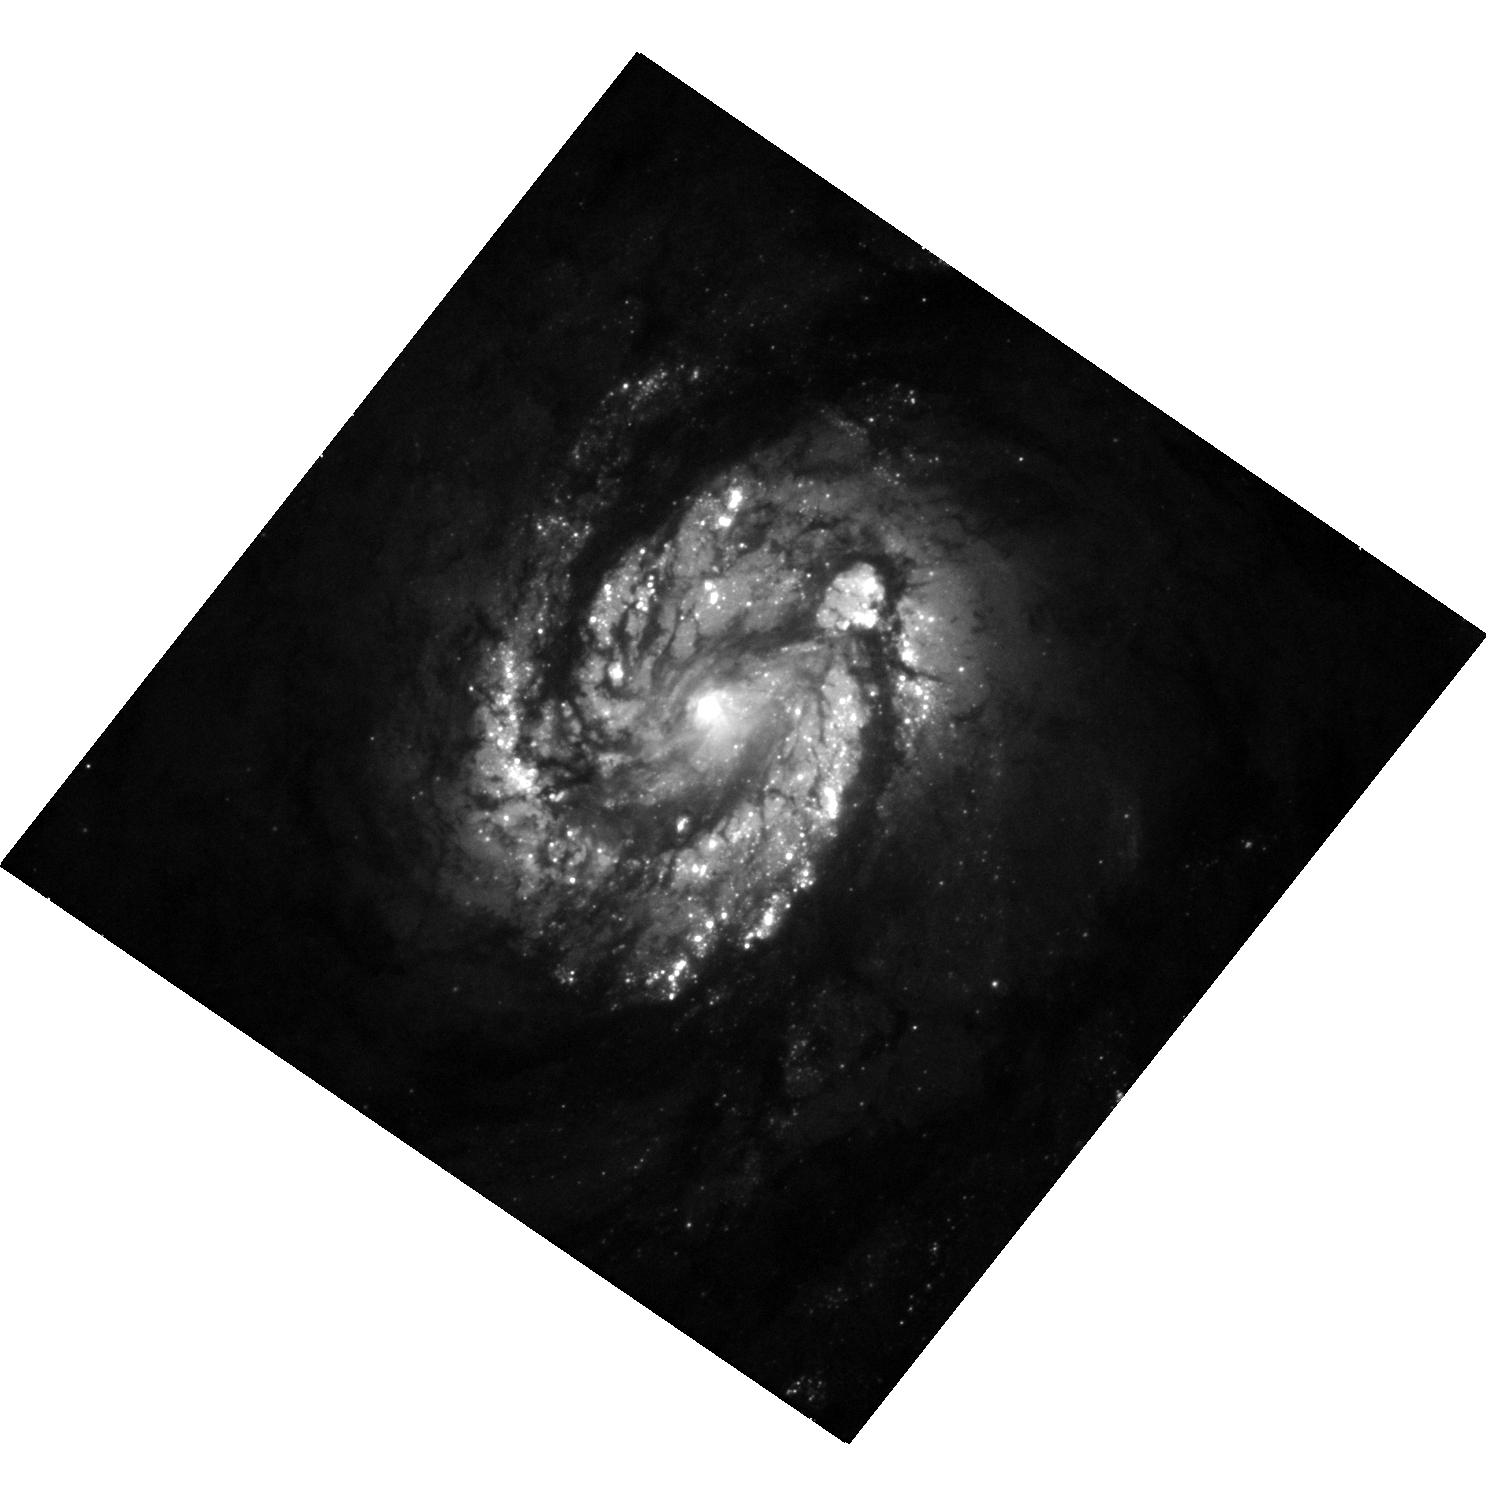
Target: NGC4321
Instrument: WFC3/UVIS
Filter: F475W
Exposure: 12 min
Observation ID: hst_15133_31_wfc3_uvis_f475w_idkv31

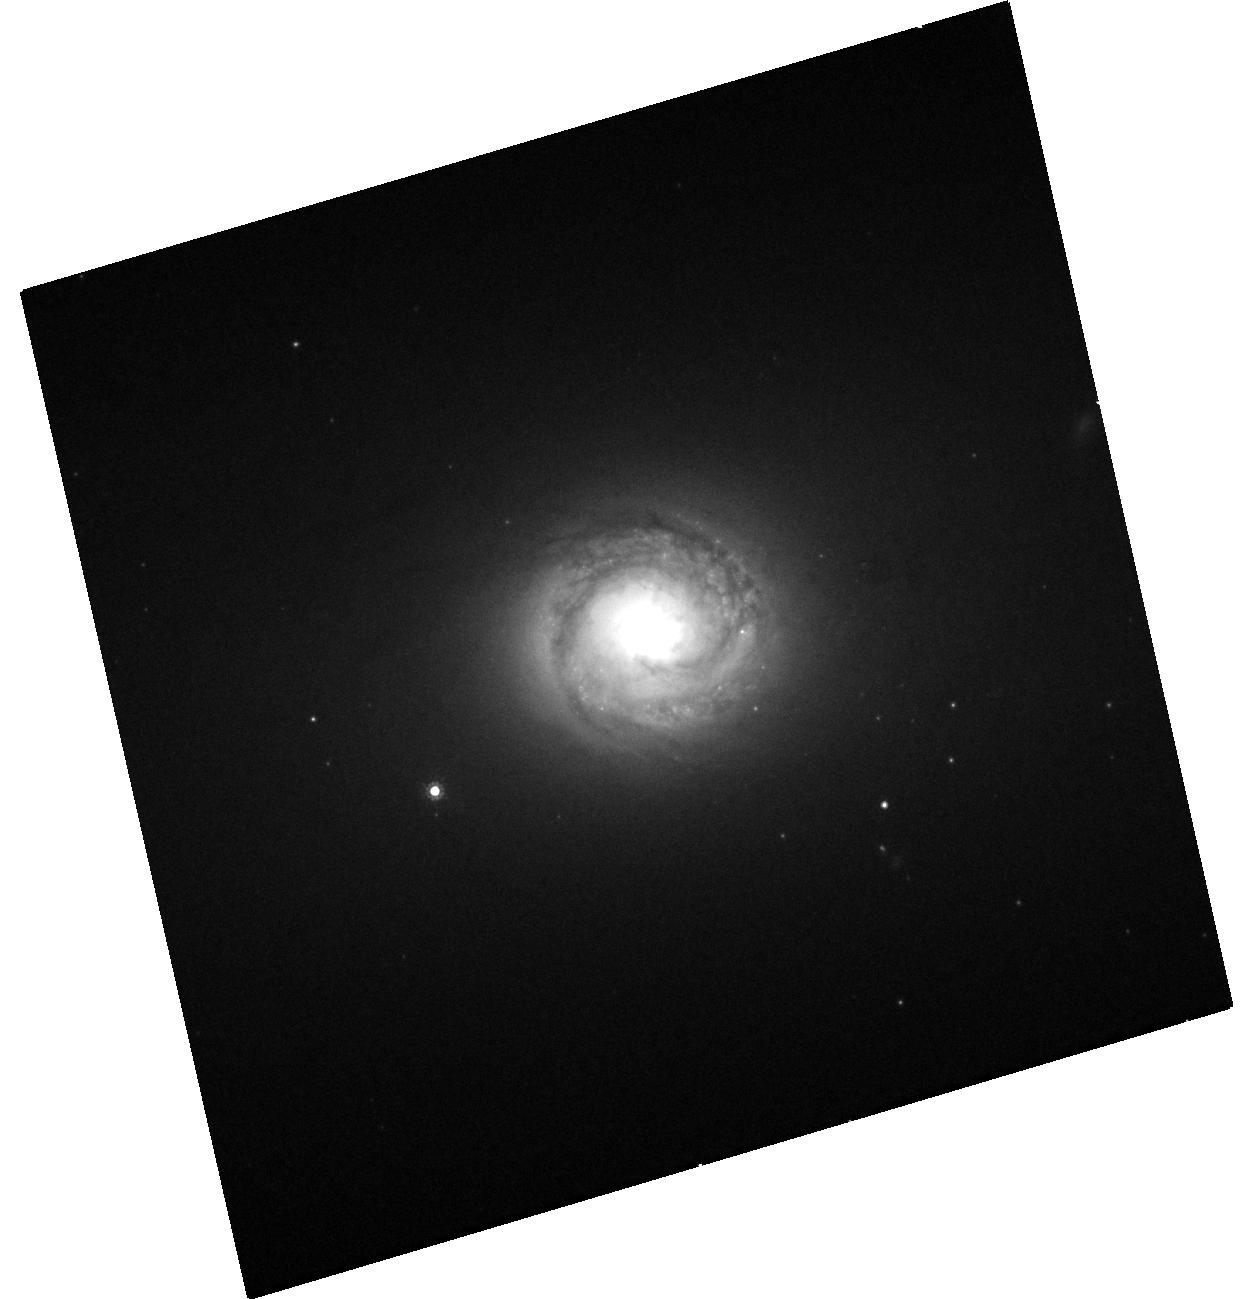
Target: NGC1300
Instrument: WFC3/UVIS
Filter: F814W
Exposure: 8 min
Observation ID: hst_15133_06_wfc3_uvis_f814w_idkv06

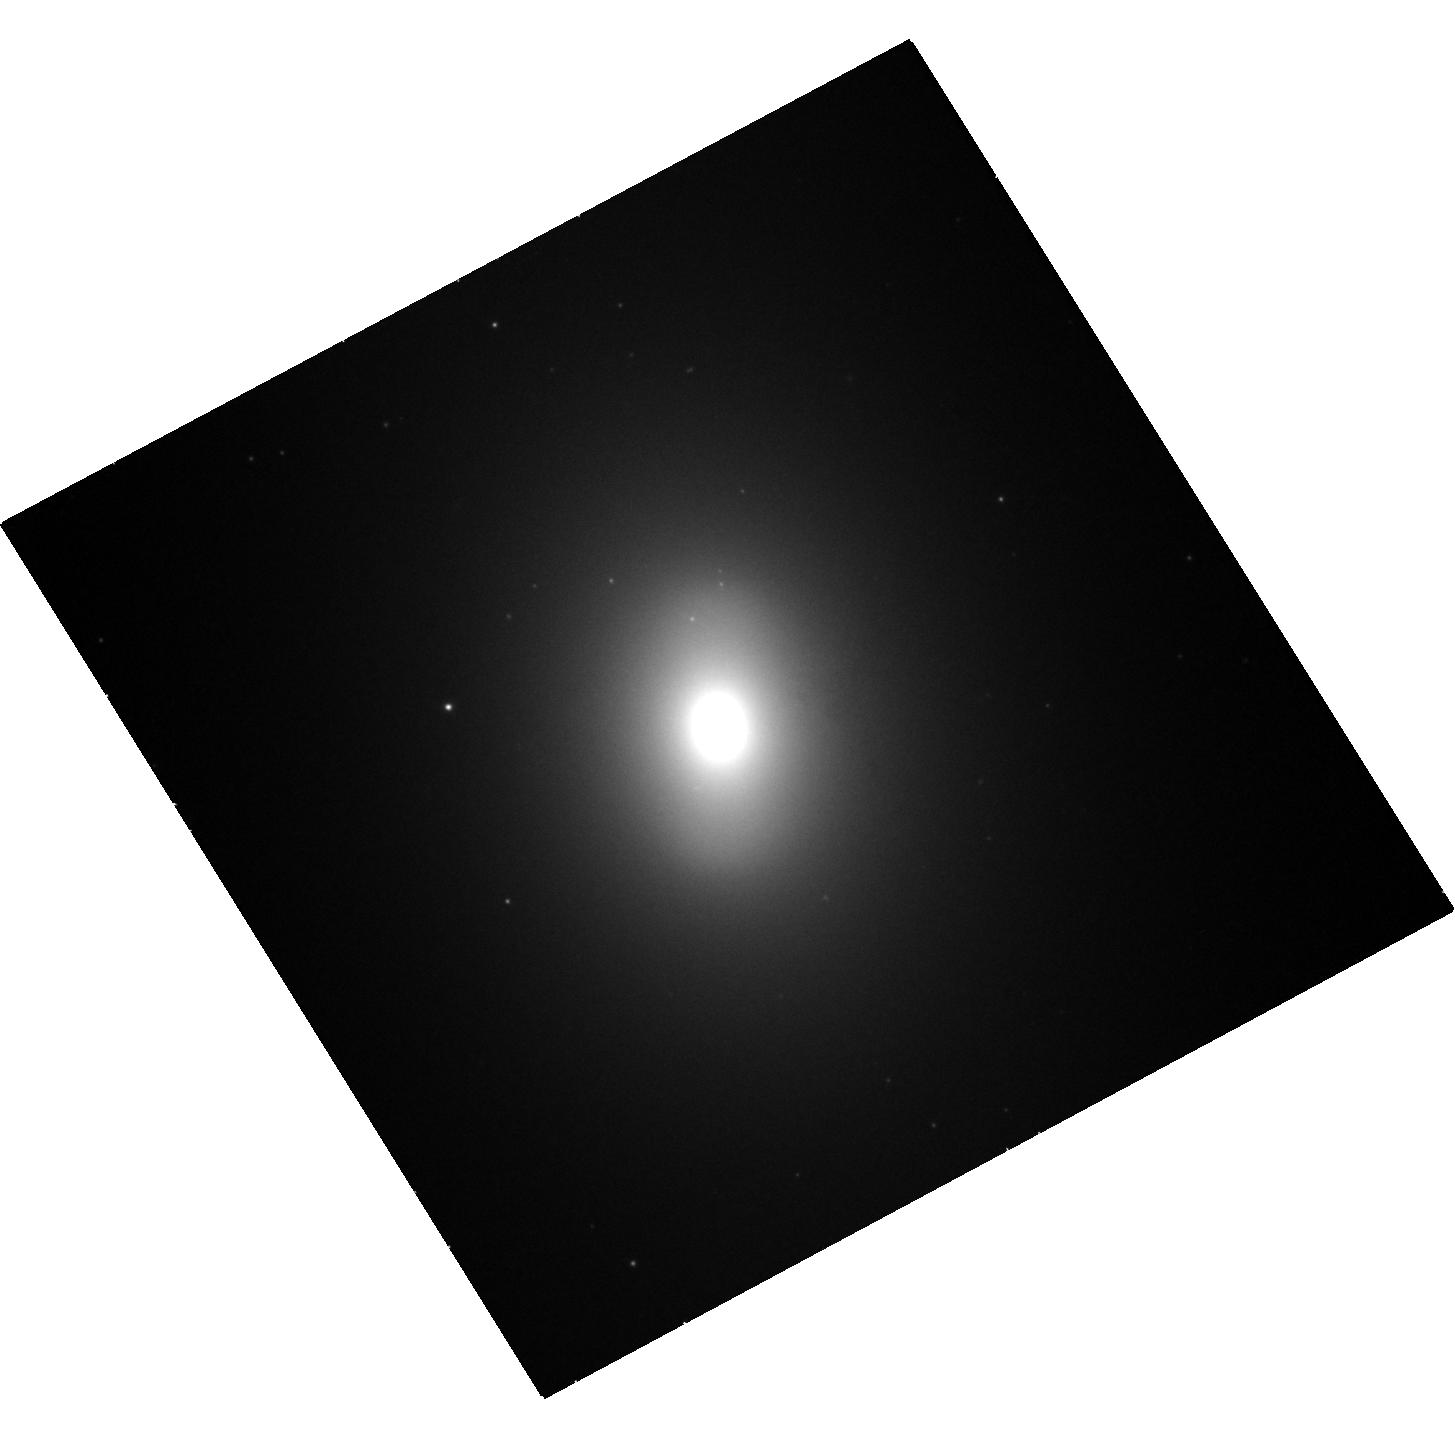
Target: NGC1201
Instrument: WFC3/UVIS
Filter: F475W
Exposure: 12 min
Observation ID: hst_15133_05_wfc3_uvis_f475w_idkv05

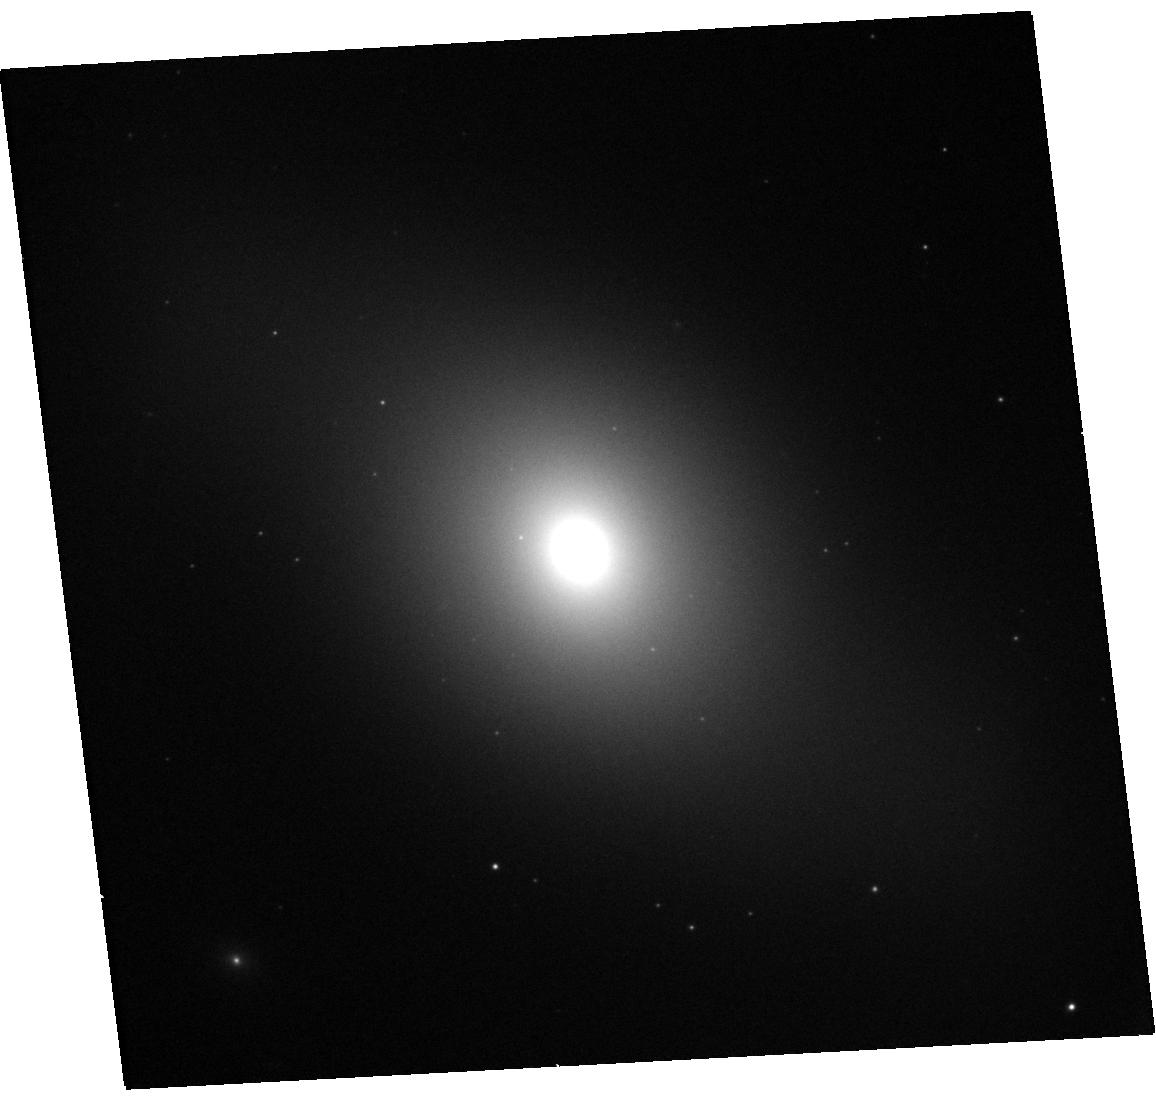
Target: NGC1440
Instrument: WFC3/UVIS
Filter: F475W
Exposure: 12 min
Observation ID: hst_15133_08_wfc3_uvis_f475w_idkv08

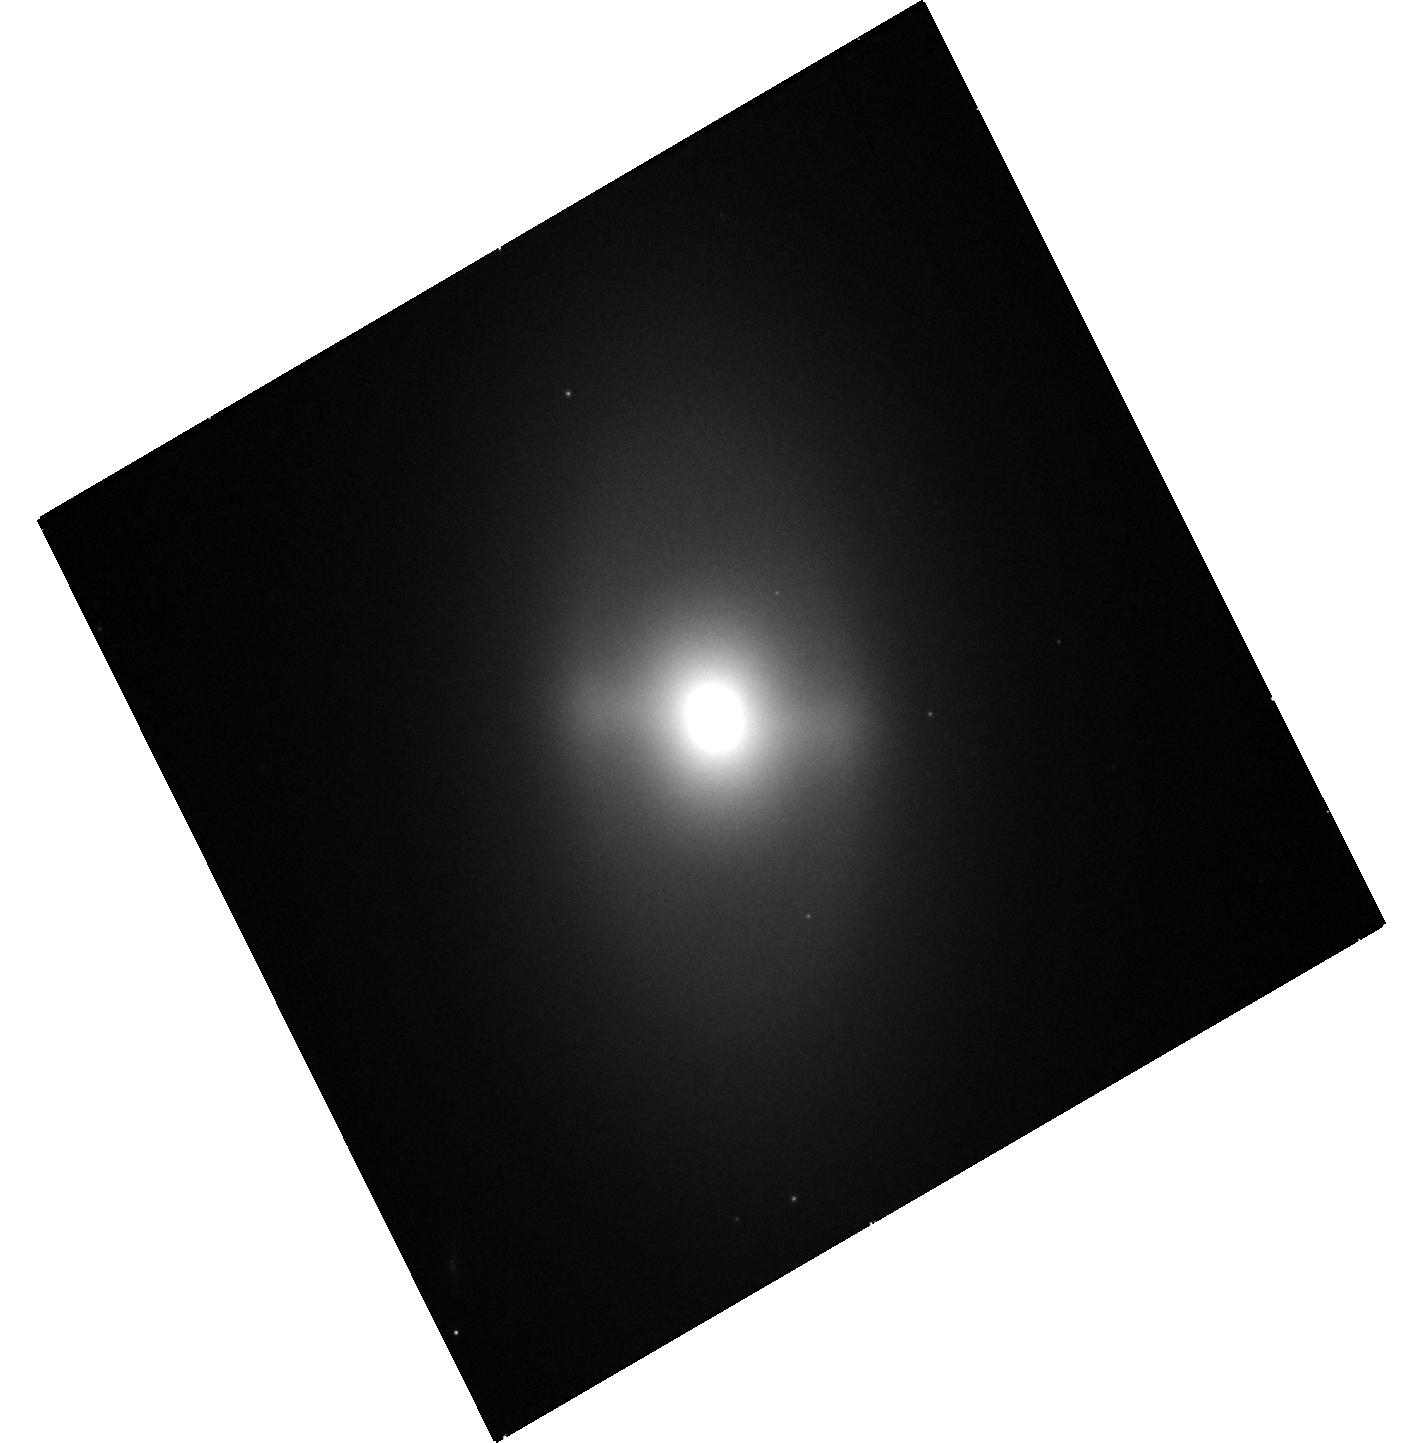
Target: NGC4528
Instrument: WFC3/UVIS
Filter: F475W
Exposure: 12 min
Observation ID: hst_15133_43_wfc3_uvis_f475w_idkv43

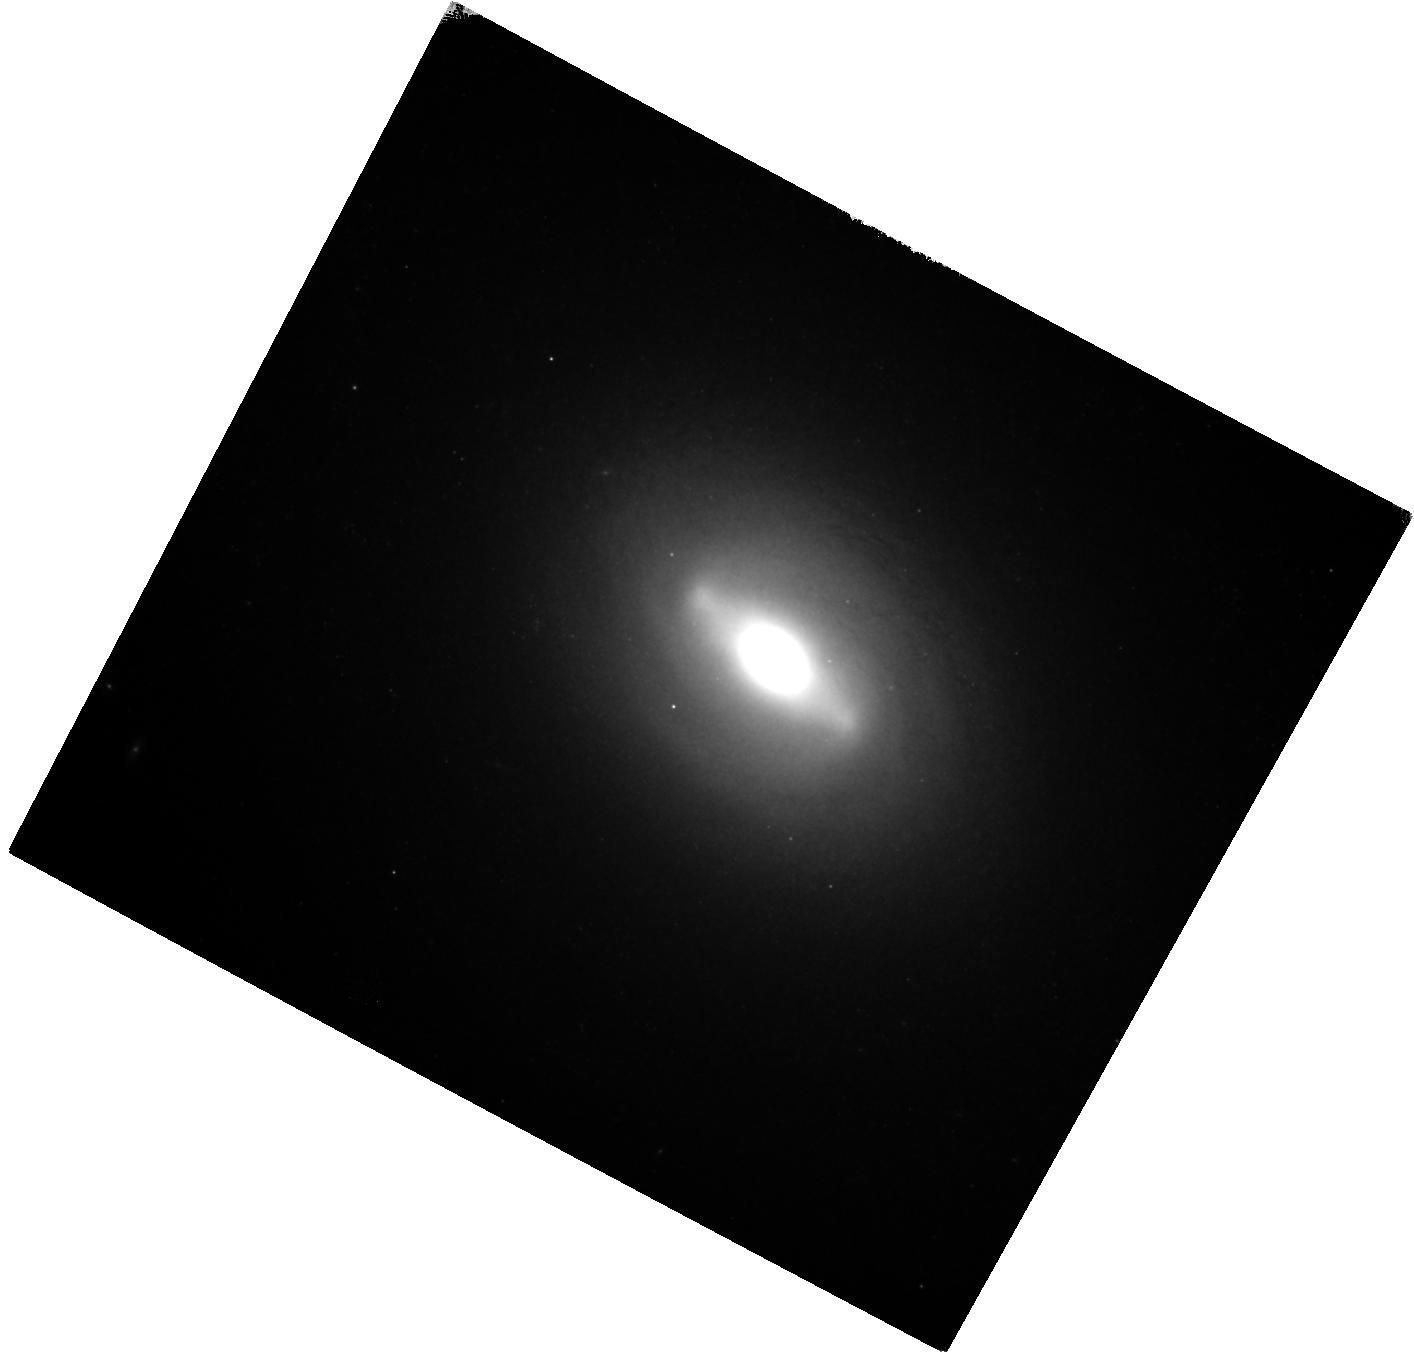
Target: NGC4699
Instrument: WFC3/IR
Filter: F160W
Exposure: 10 min
Observation ID: hst_15133_20_wfc3_ir_f160w_idkv20

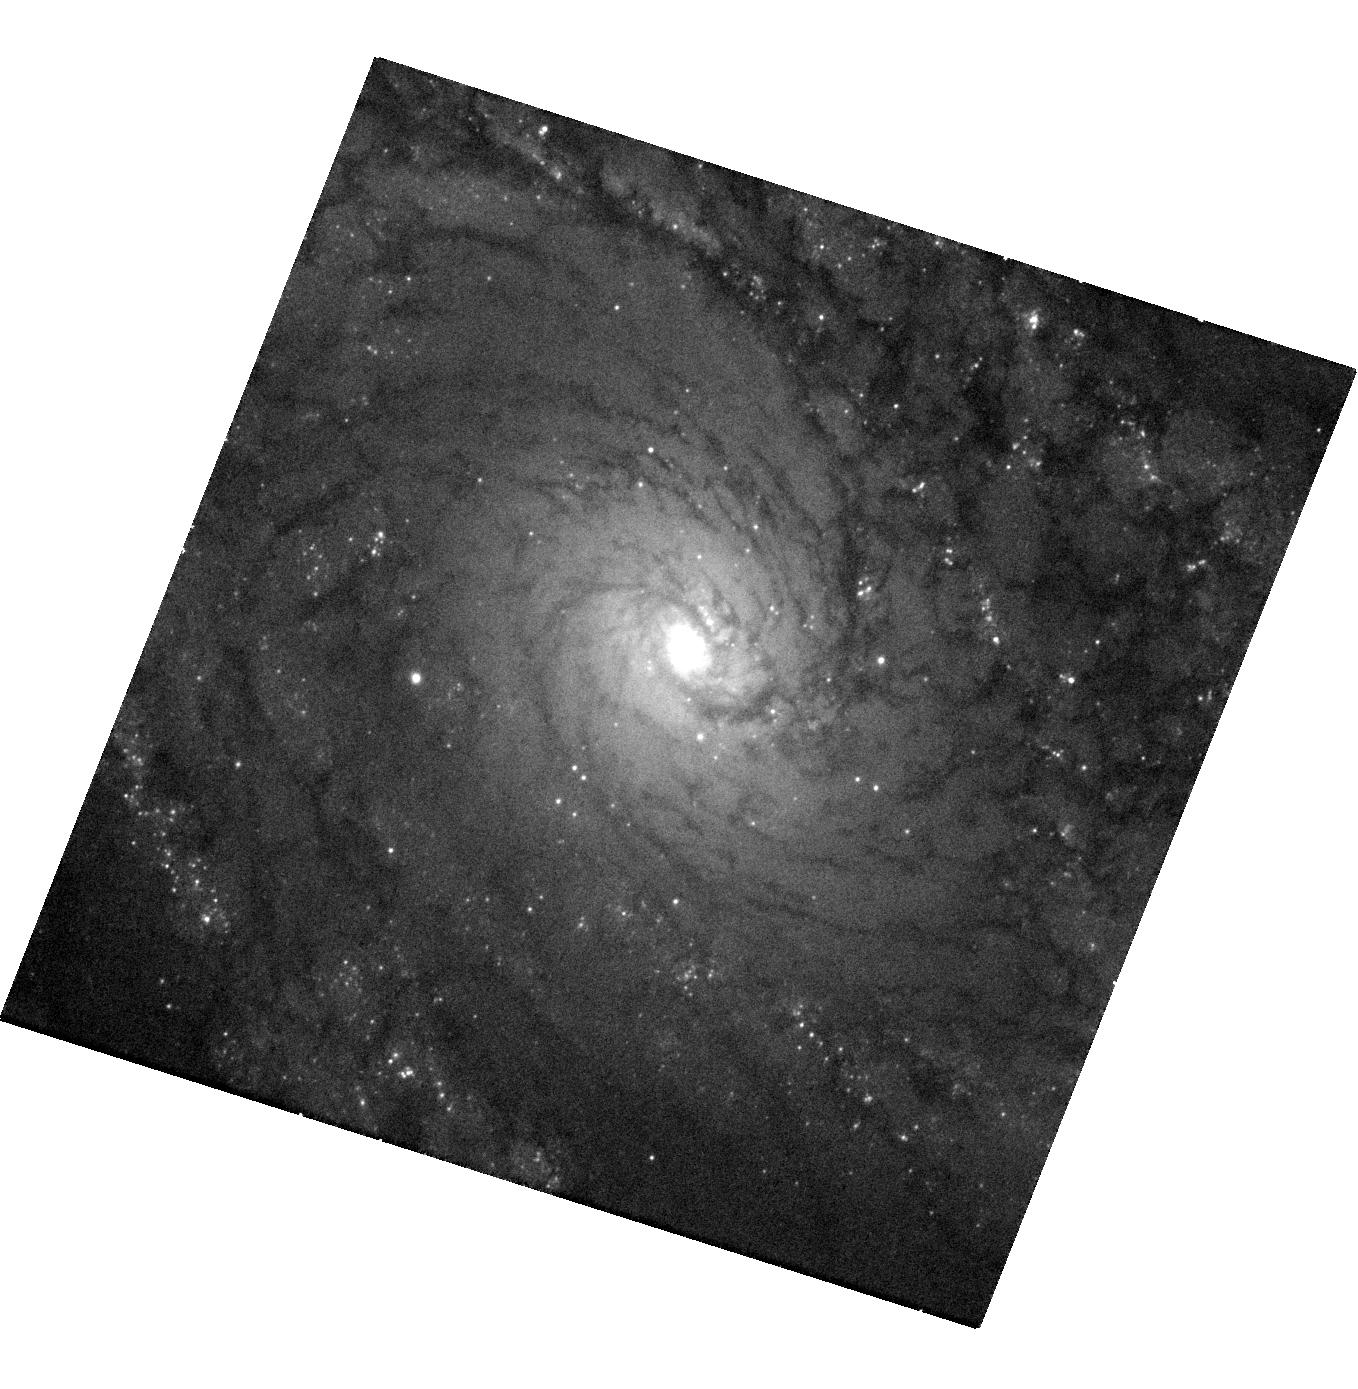
Target: NGC5364
Instrument: WFC3/UVIS
Filter: F475W
Exposure: 12 min
Observation ID: hst_15133_26_wfc3_uvis_f475w_idkv26

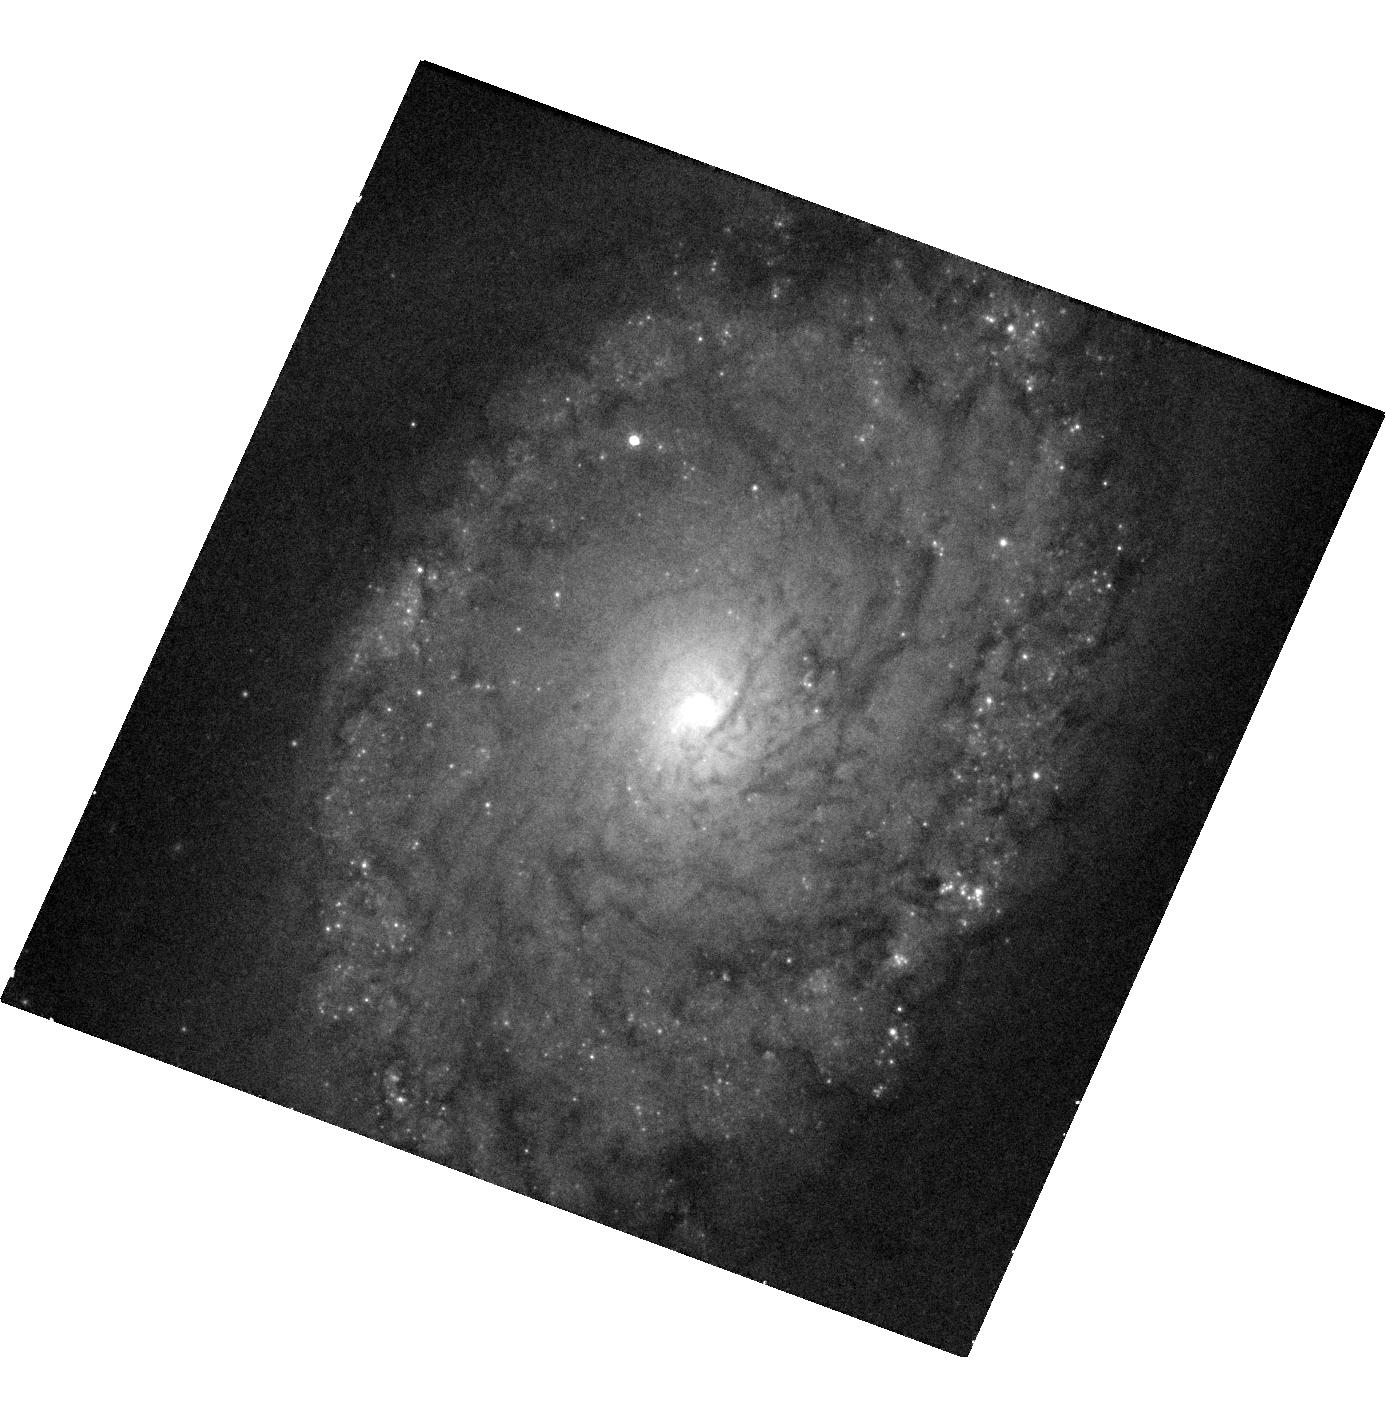
Target: NGC4580
Instrument: WFC3/UVIS
Filter: F814W
Exposure: 8 min
Observation ID: hst_15133_48_wfc3_uvis_f814w_idkv48

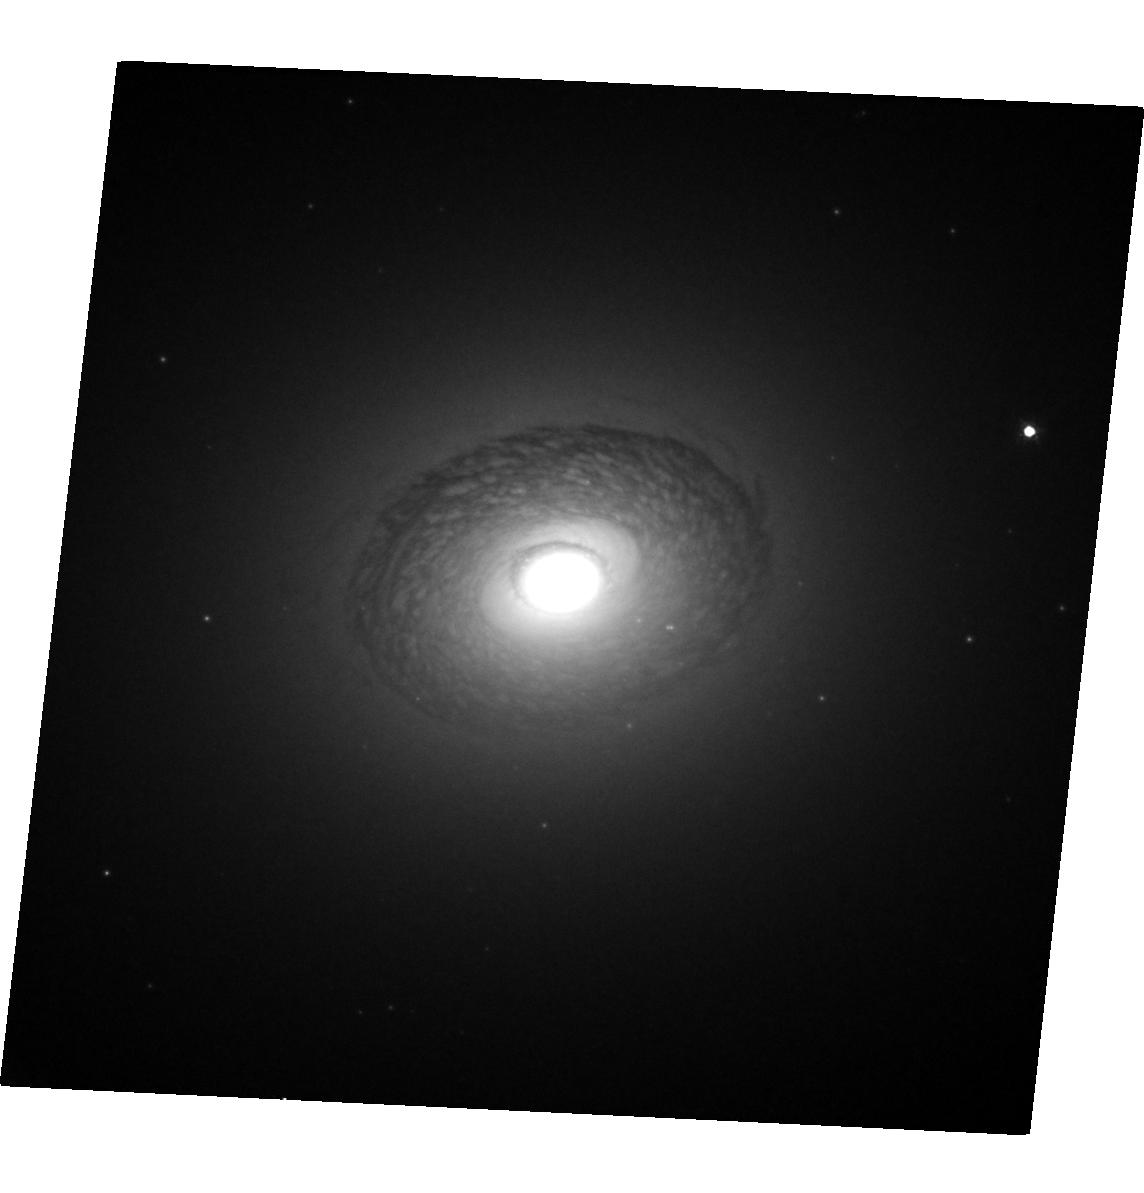
Target: NGC4459
Instrument: WFC3/UVIS
Filter: F814W
Exposure: 8 min
Observation ID: hst_15133_41_wfc3_uvis_f814w_idkv41

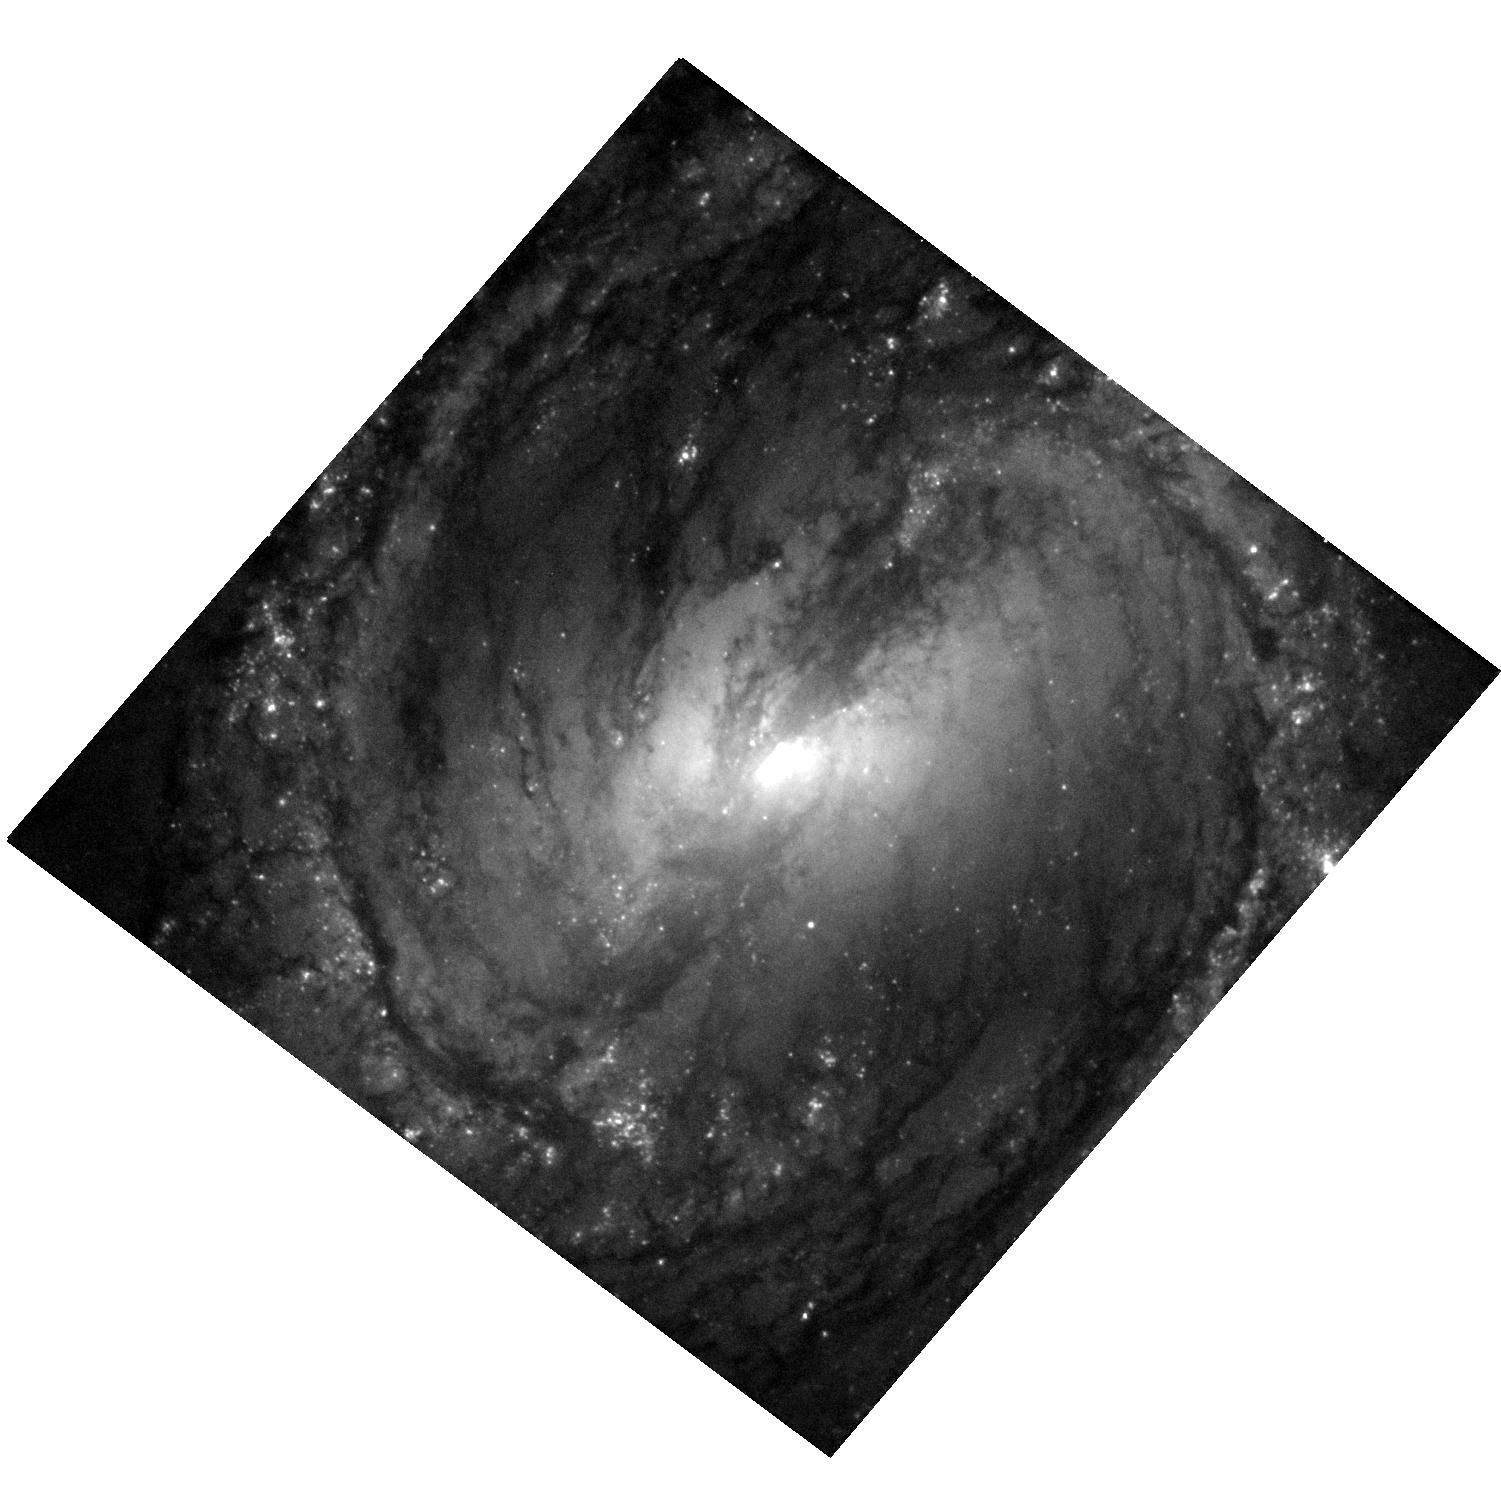
Target: NGC0289
Instrument: WFC3/UVIS
Filter: F475W
Exposure: 12 min
Observation ID: hst_15133_01_wfc3_uvis_f475w_idkv01

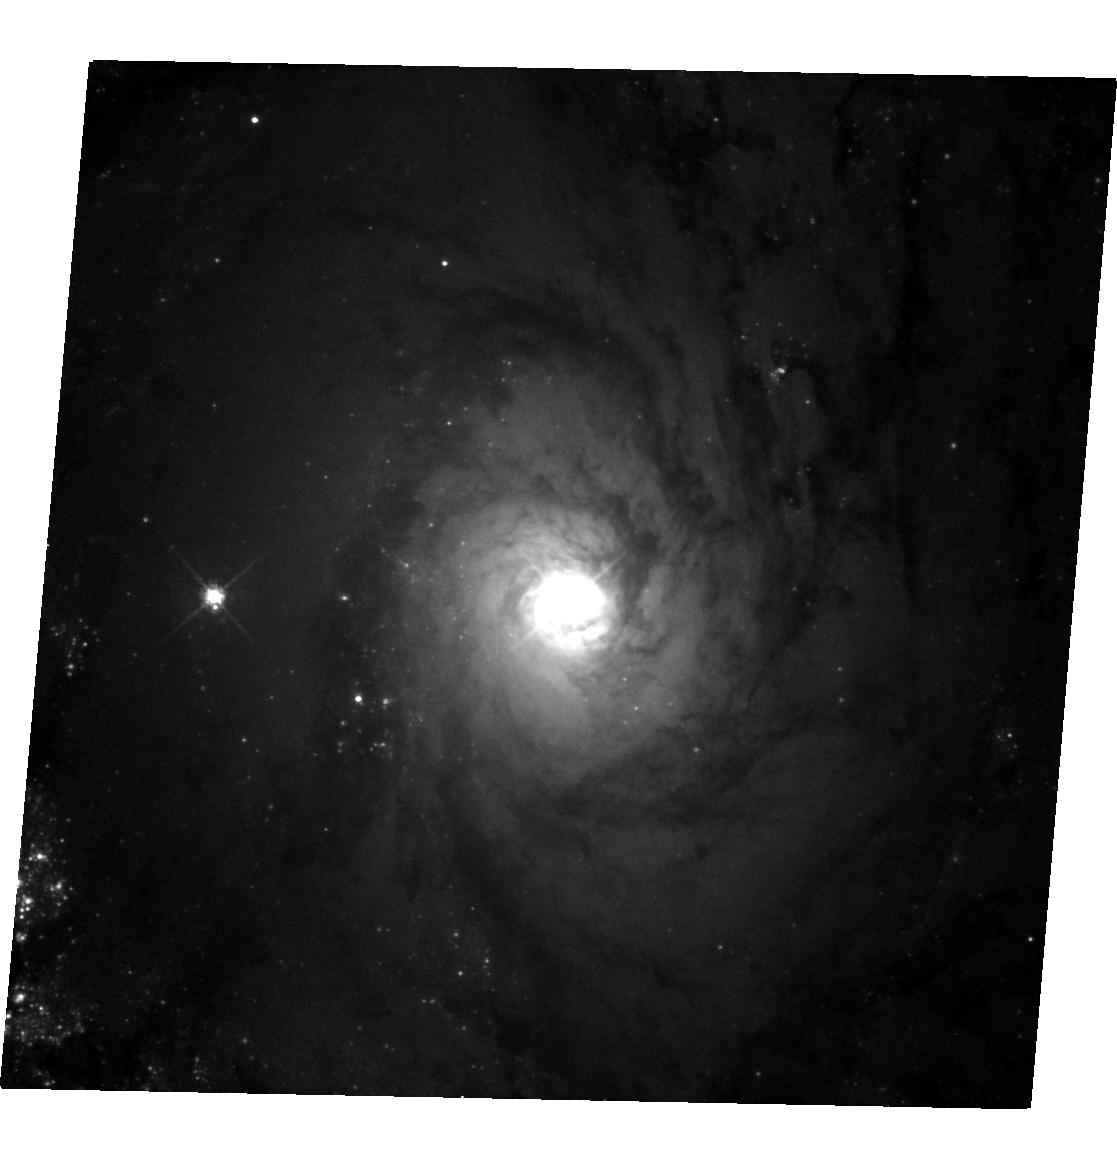
Target: NGC1566
Instrument: WFC3/UVIS
Filter: F475W
Exposure: 14 min
Observation ID: hst_15133_11_wfc3_uvis_f475w_idkv11

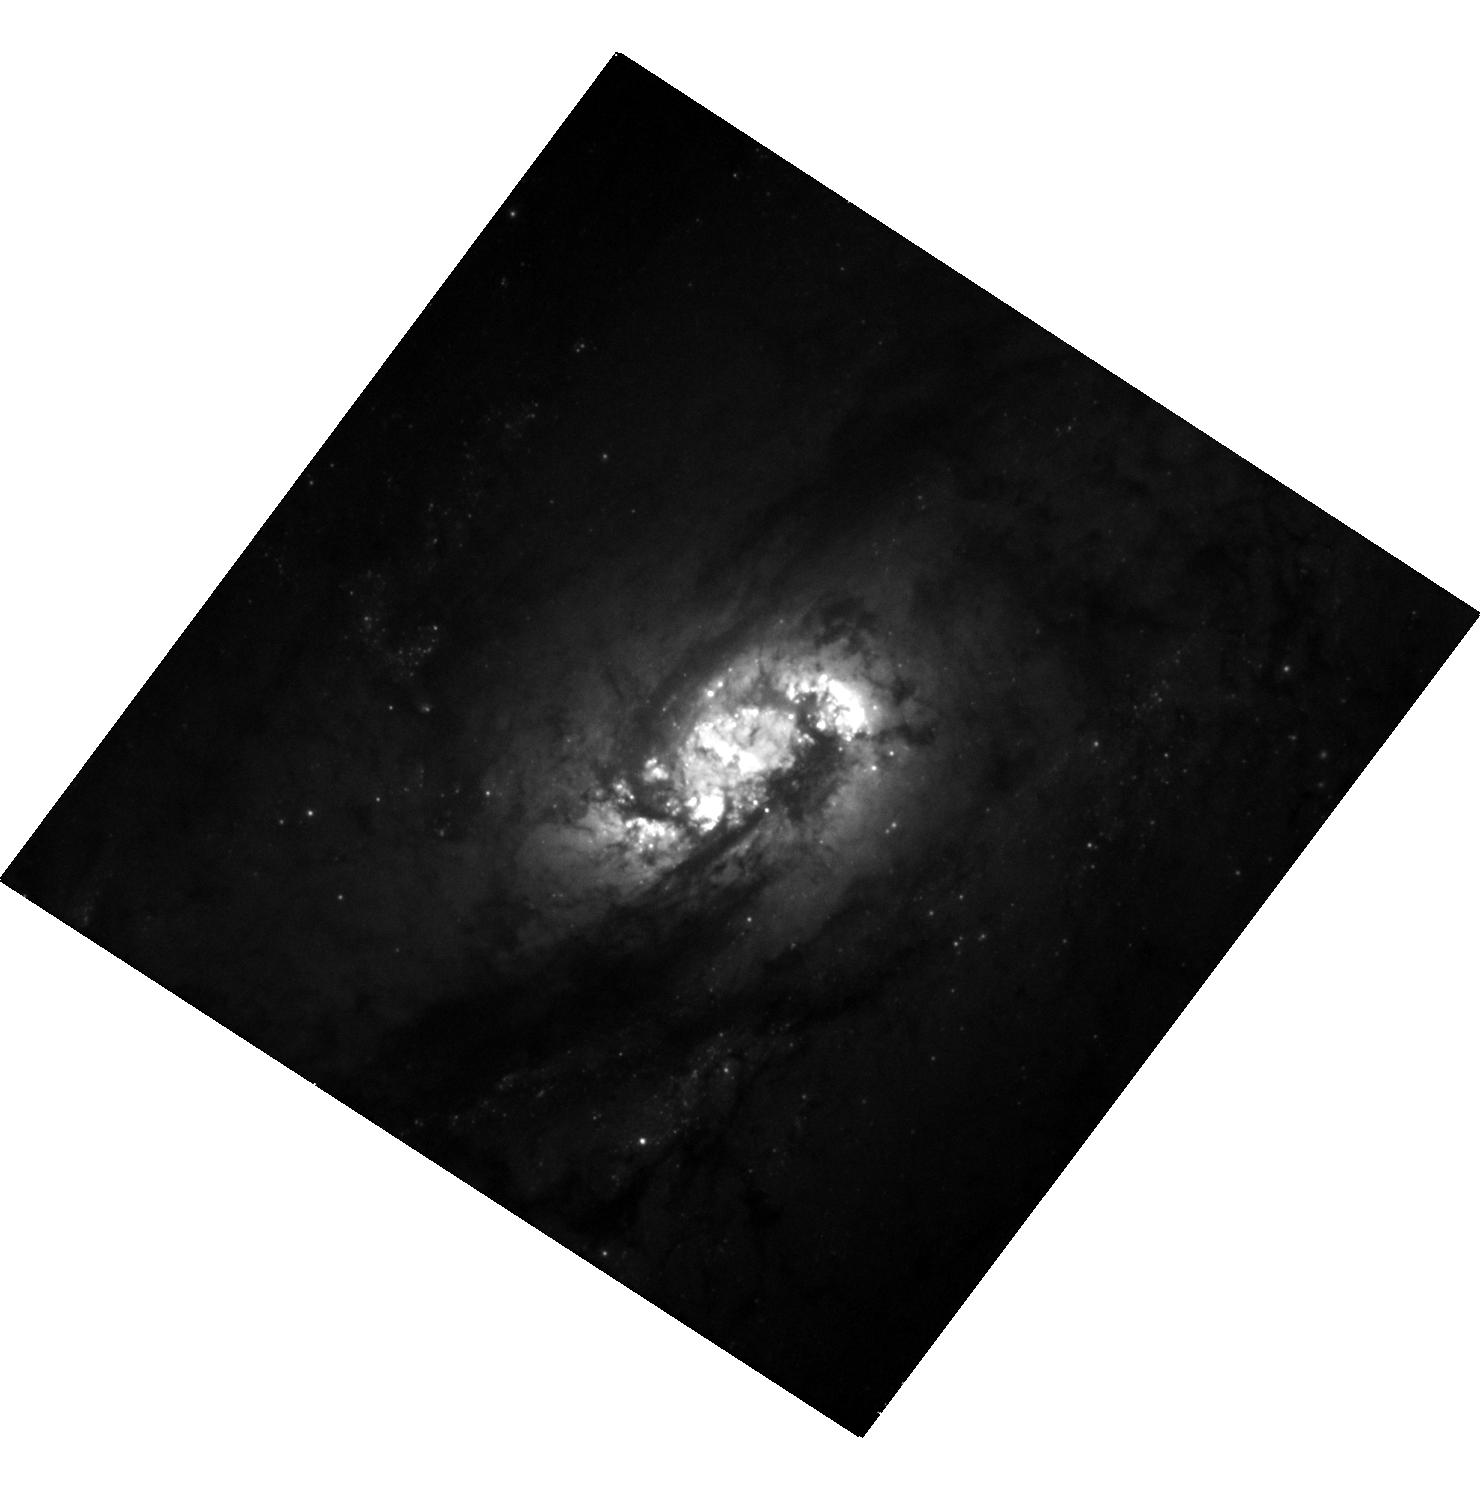
Target: NGC0613
Instrument: WFC3/UVIS
Filter: F475W
Exposure: 12 min
Observation ID: hst_15133_56_wfc3_uvis_f475w_idkv56

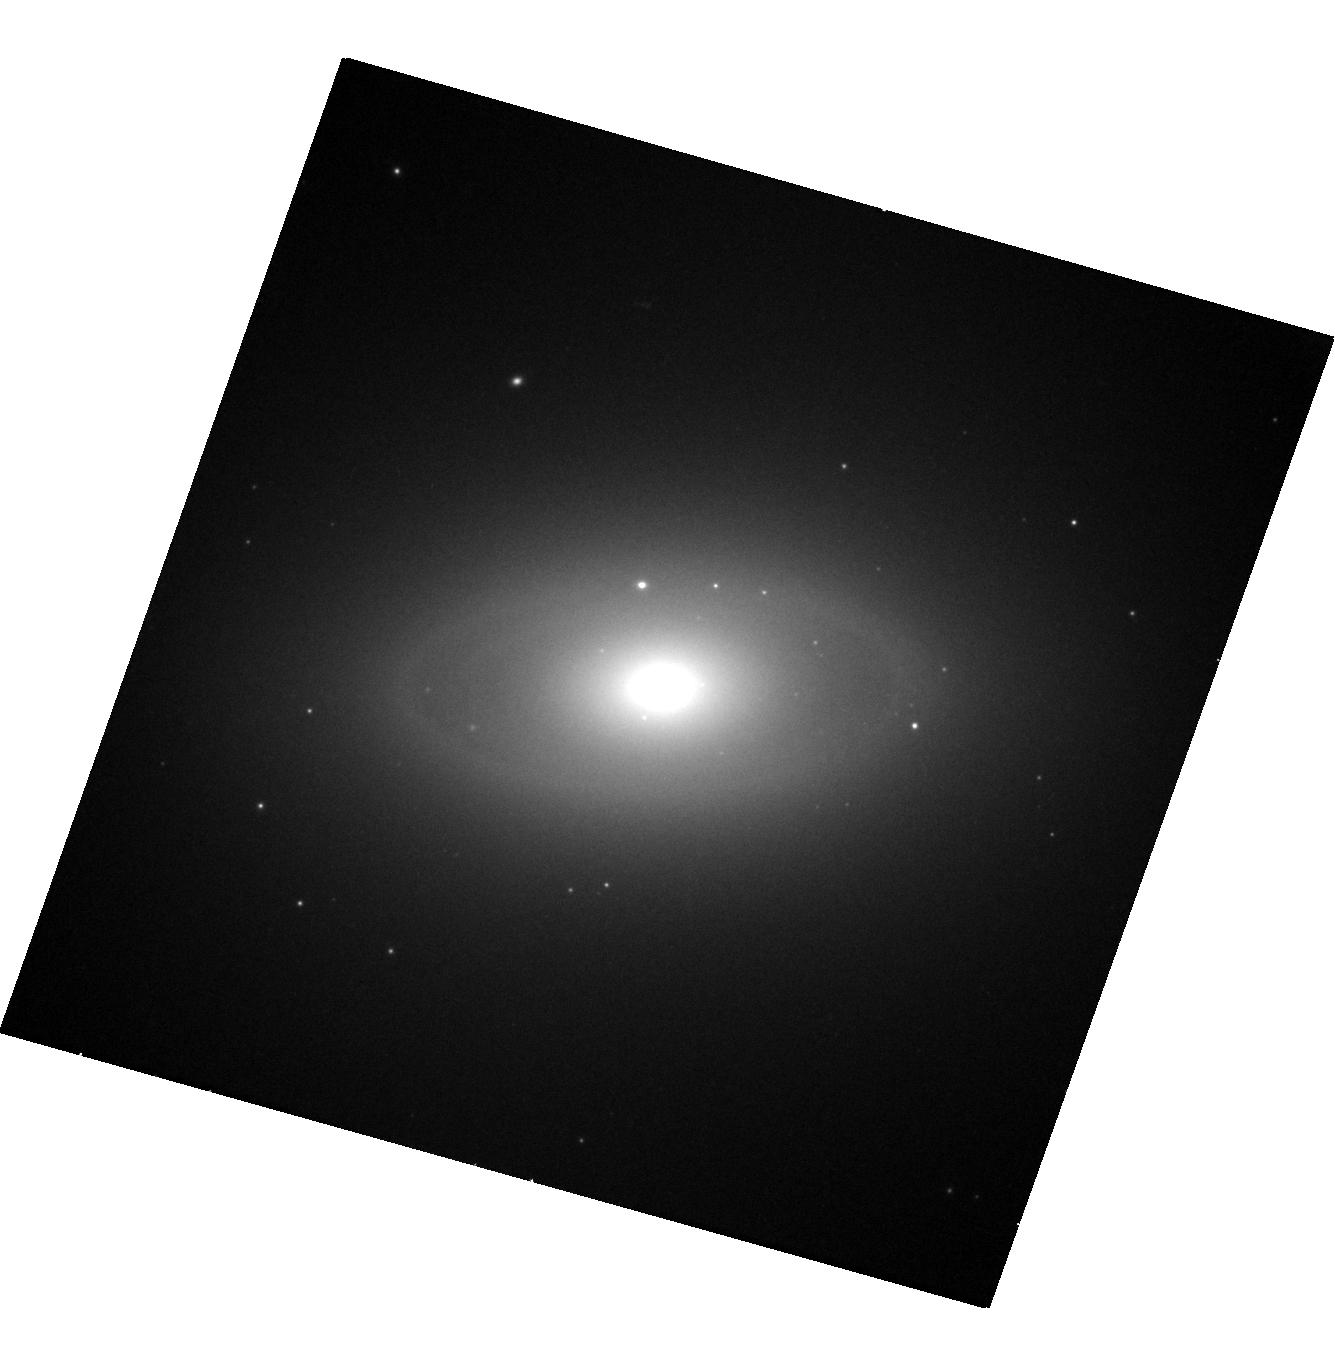
Target: NGC4371
Instrument: WFC3/UVIS
Filter: F475W
Exposure: 12 min
Observation ID: hst_15133_33_wfc3_uvis_f475w_idkv33

Solving the Mystery of Galaxy Bulges and Bulge Substructure (PI: Erwin, Peter)

Understanding galaxy bulges is crucial for understanding galaxy evolution and the growth of supermassive black holes (SMBHs). Recent studies have shown that at least some -- perhaps most -- disk-galaxy bulges are actually composite structures, with both classical-bulge (spheroid) and pseudobulge (disky) components; this calls into question the standard practice of using simple, low-resolution bulge/disk decompositions to determine spheroid and SMBH mass functions. We propose WFC3 optical and near-IR imaging of a volume- and mass-limited sample of local disk galaxies to determine the full range of pure-classical, pure-pseudobulge, and composite-bulge frequencies and parameters, including stellar masses for classical bulges, disky pseudobulges, and boxy/peanut-shaped bulges. We will combine this with ground-based spectroscopy to determine the stellar-kinematic and population characteristics of the different substructures revealed by our WFC3 imaging. This will help resolve growing uncertainties about the status and nature of bulges and their relation to SMBH masses, and will provide an essential local-universe reference for understanding bulge (and SMBH) formation and evolution.